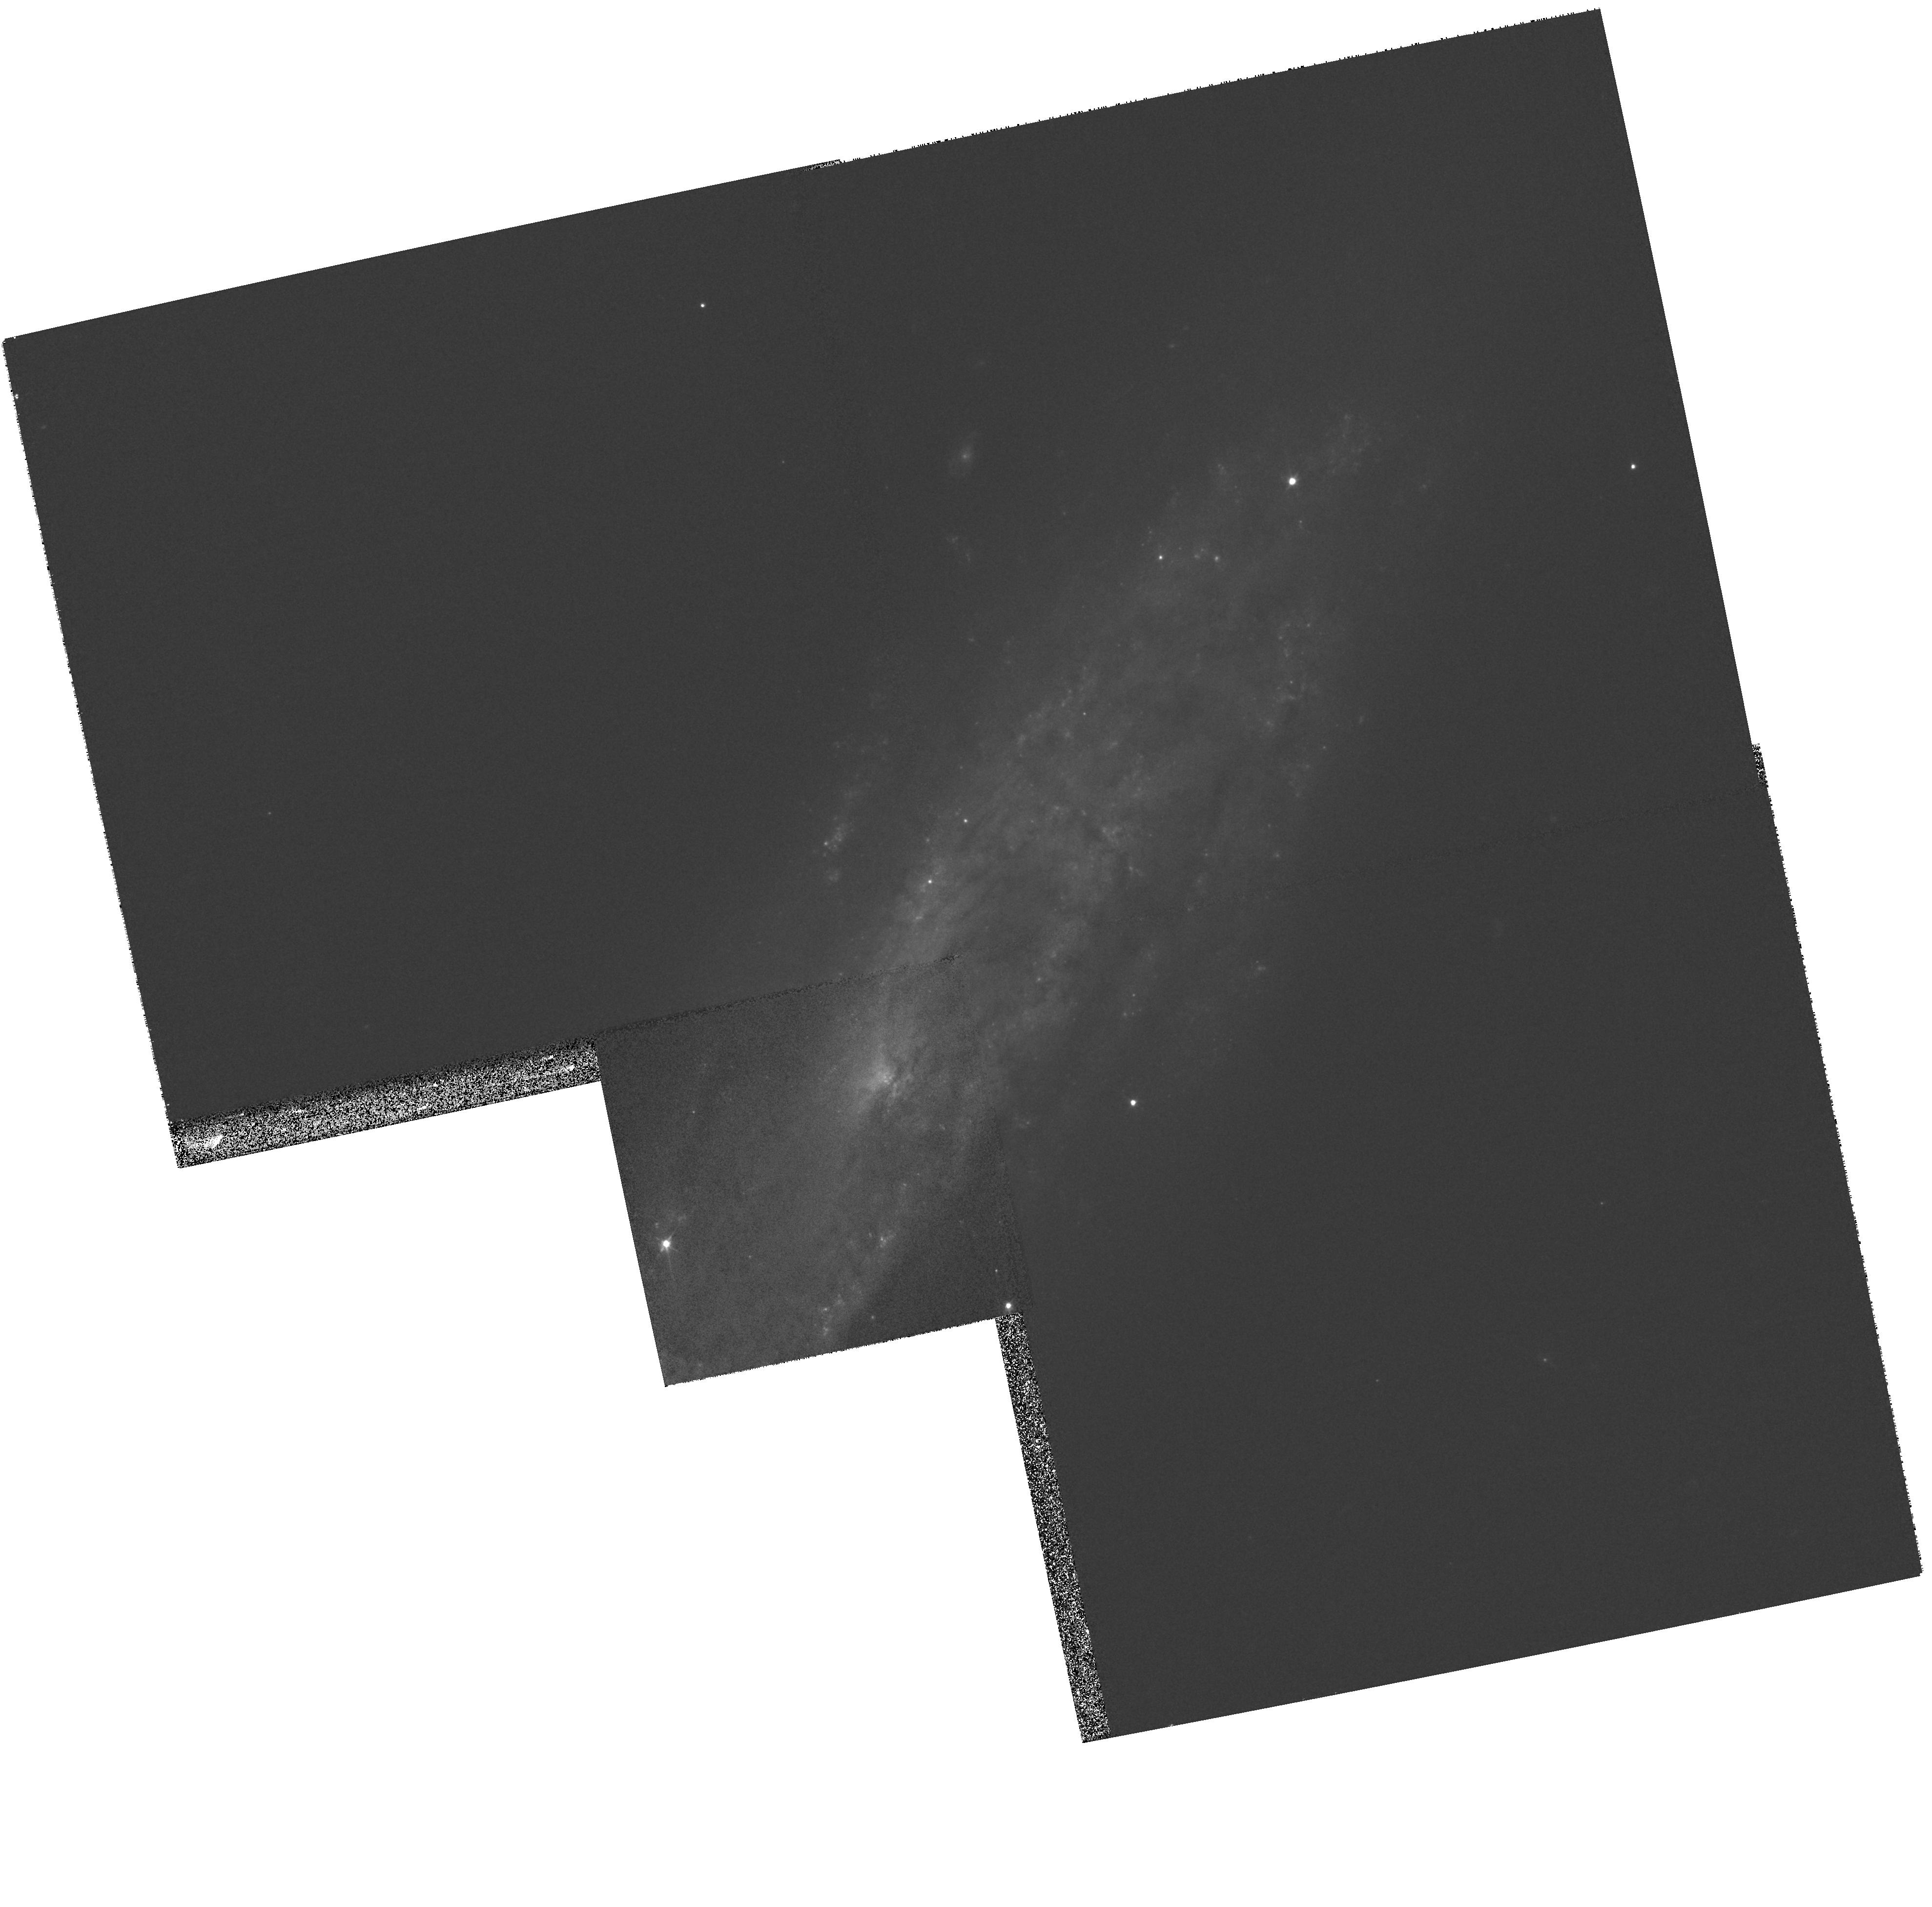
Target: SN2008D
Instrument: WFPC2/PC
Filter: F606W
Exposure: 5 min
Observation ID: hst_11161_11_wfpc2_pc_f606w_ua6e11

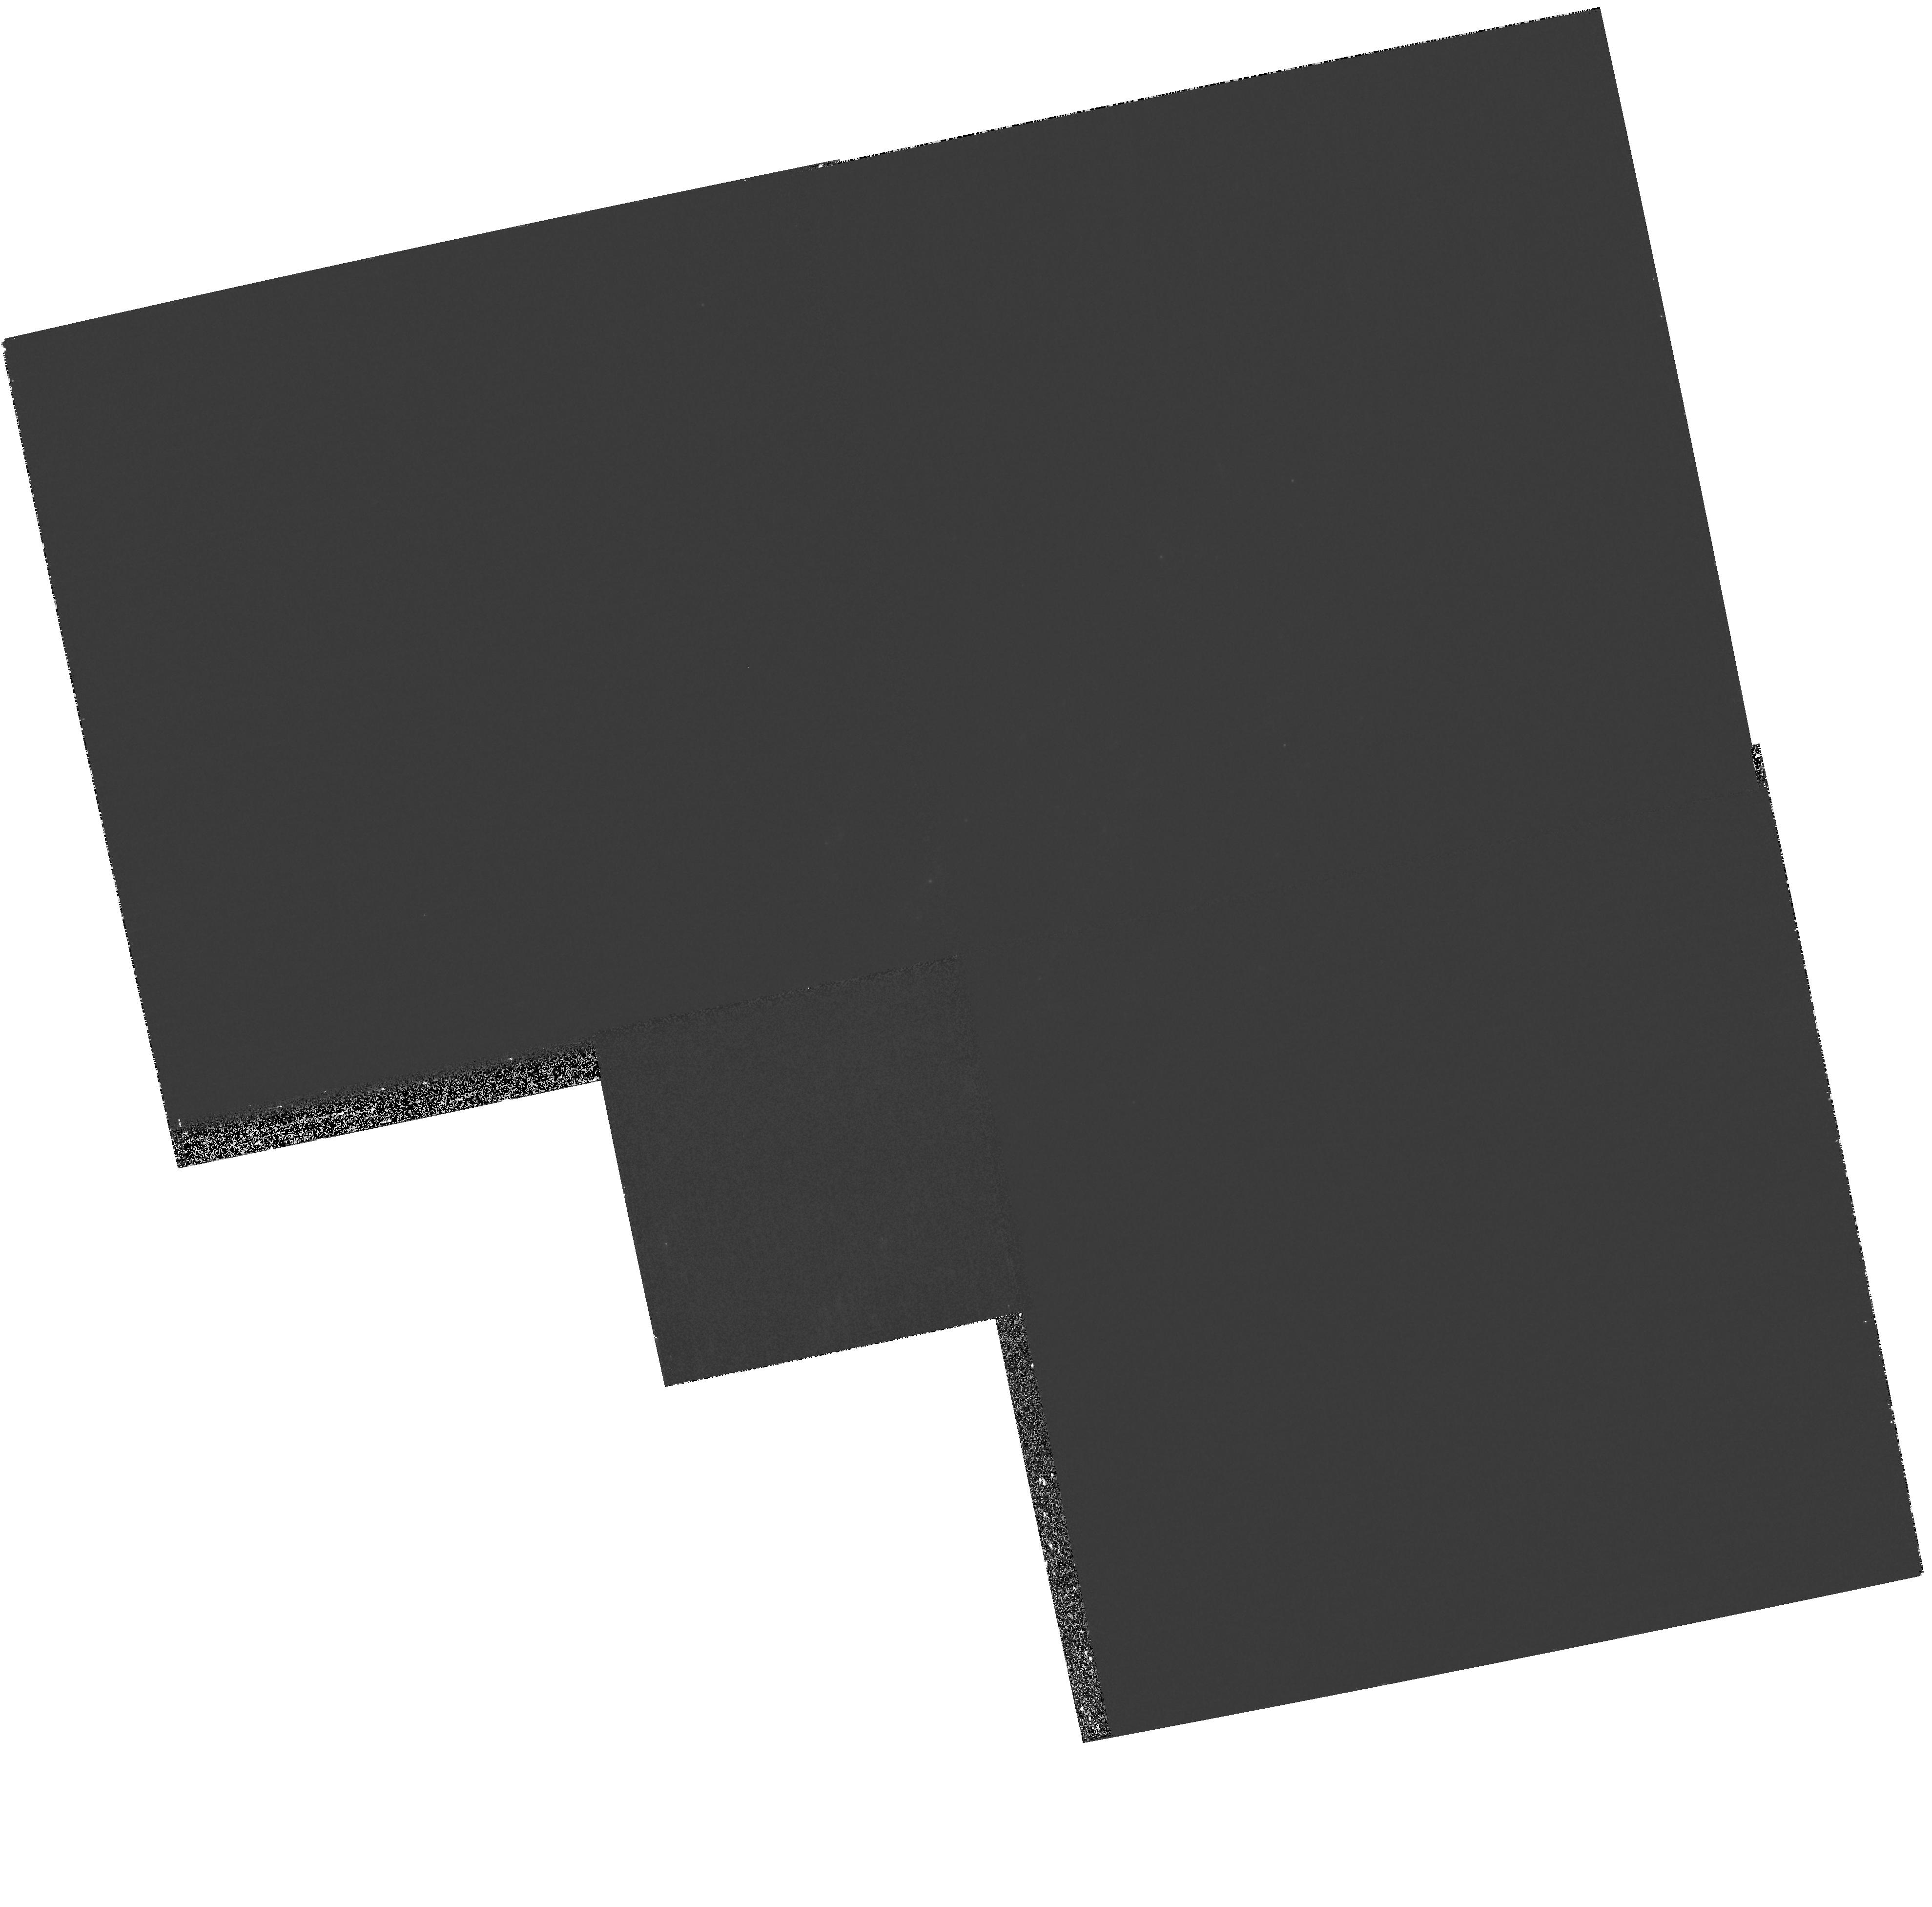
Target: SN2008D
Instrument: WFPC2/PC
Filter: F336W
Exposure: 14 min
Observation ID: hst_11161_11_wfpc2_pc_f336w_ua6e11

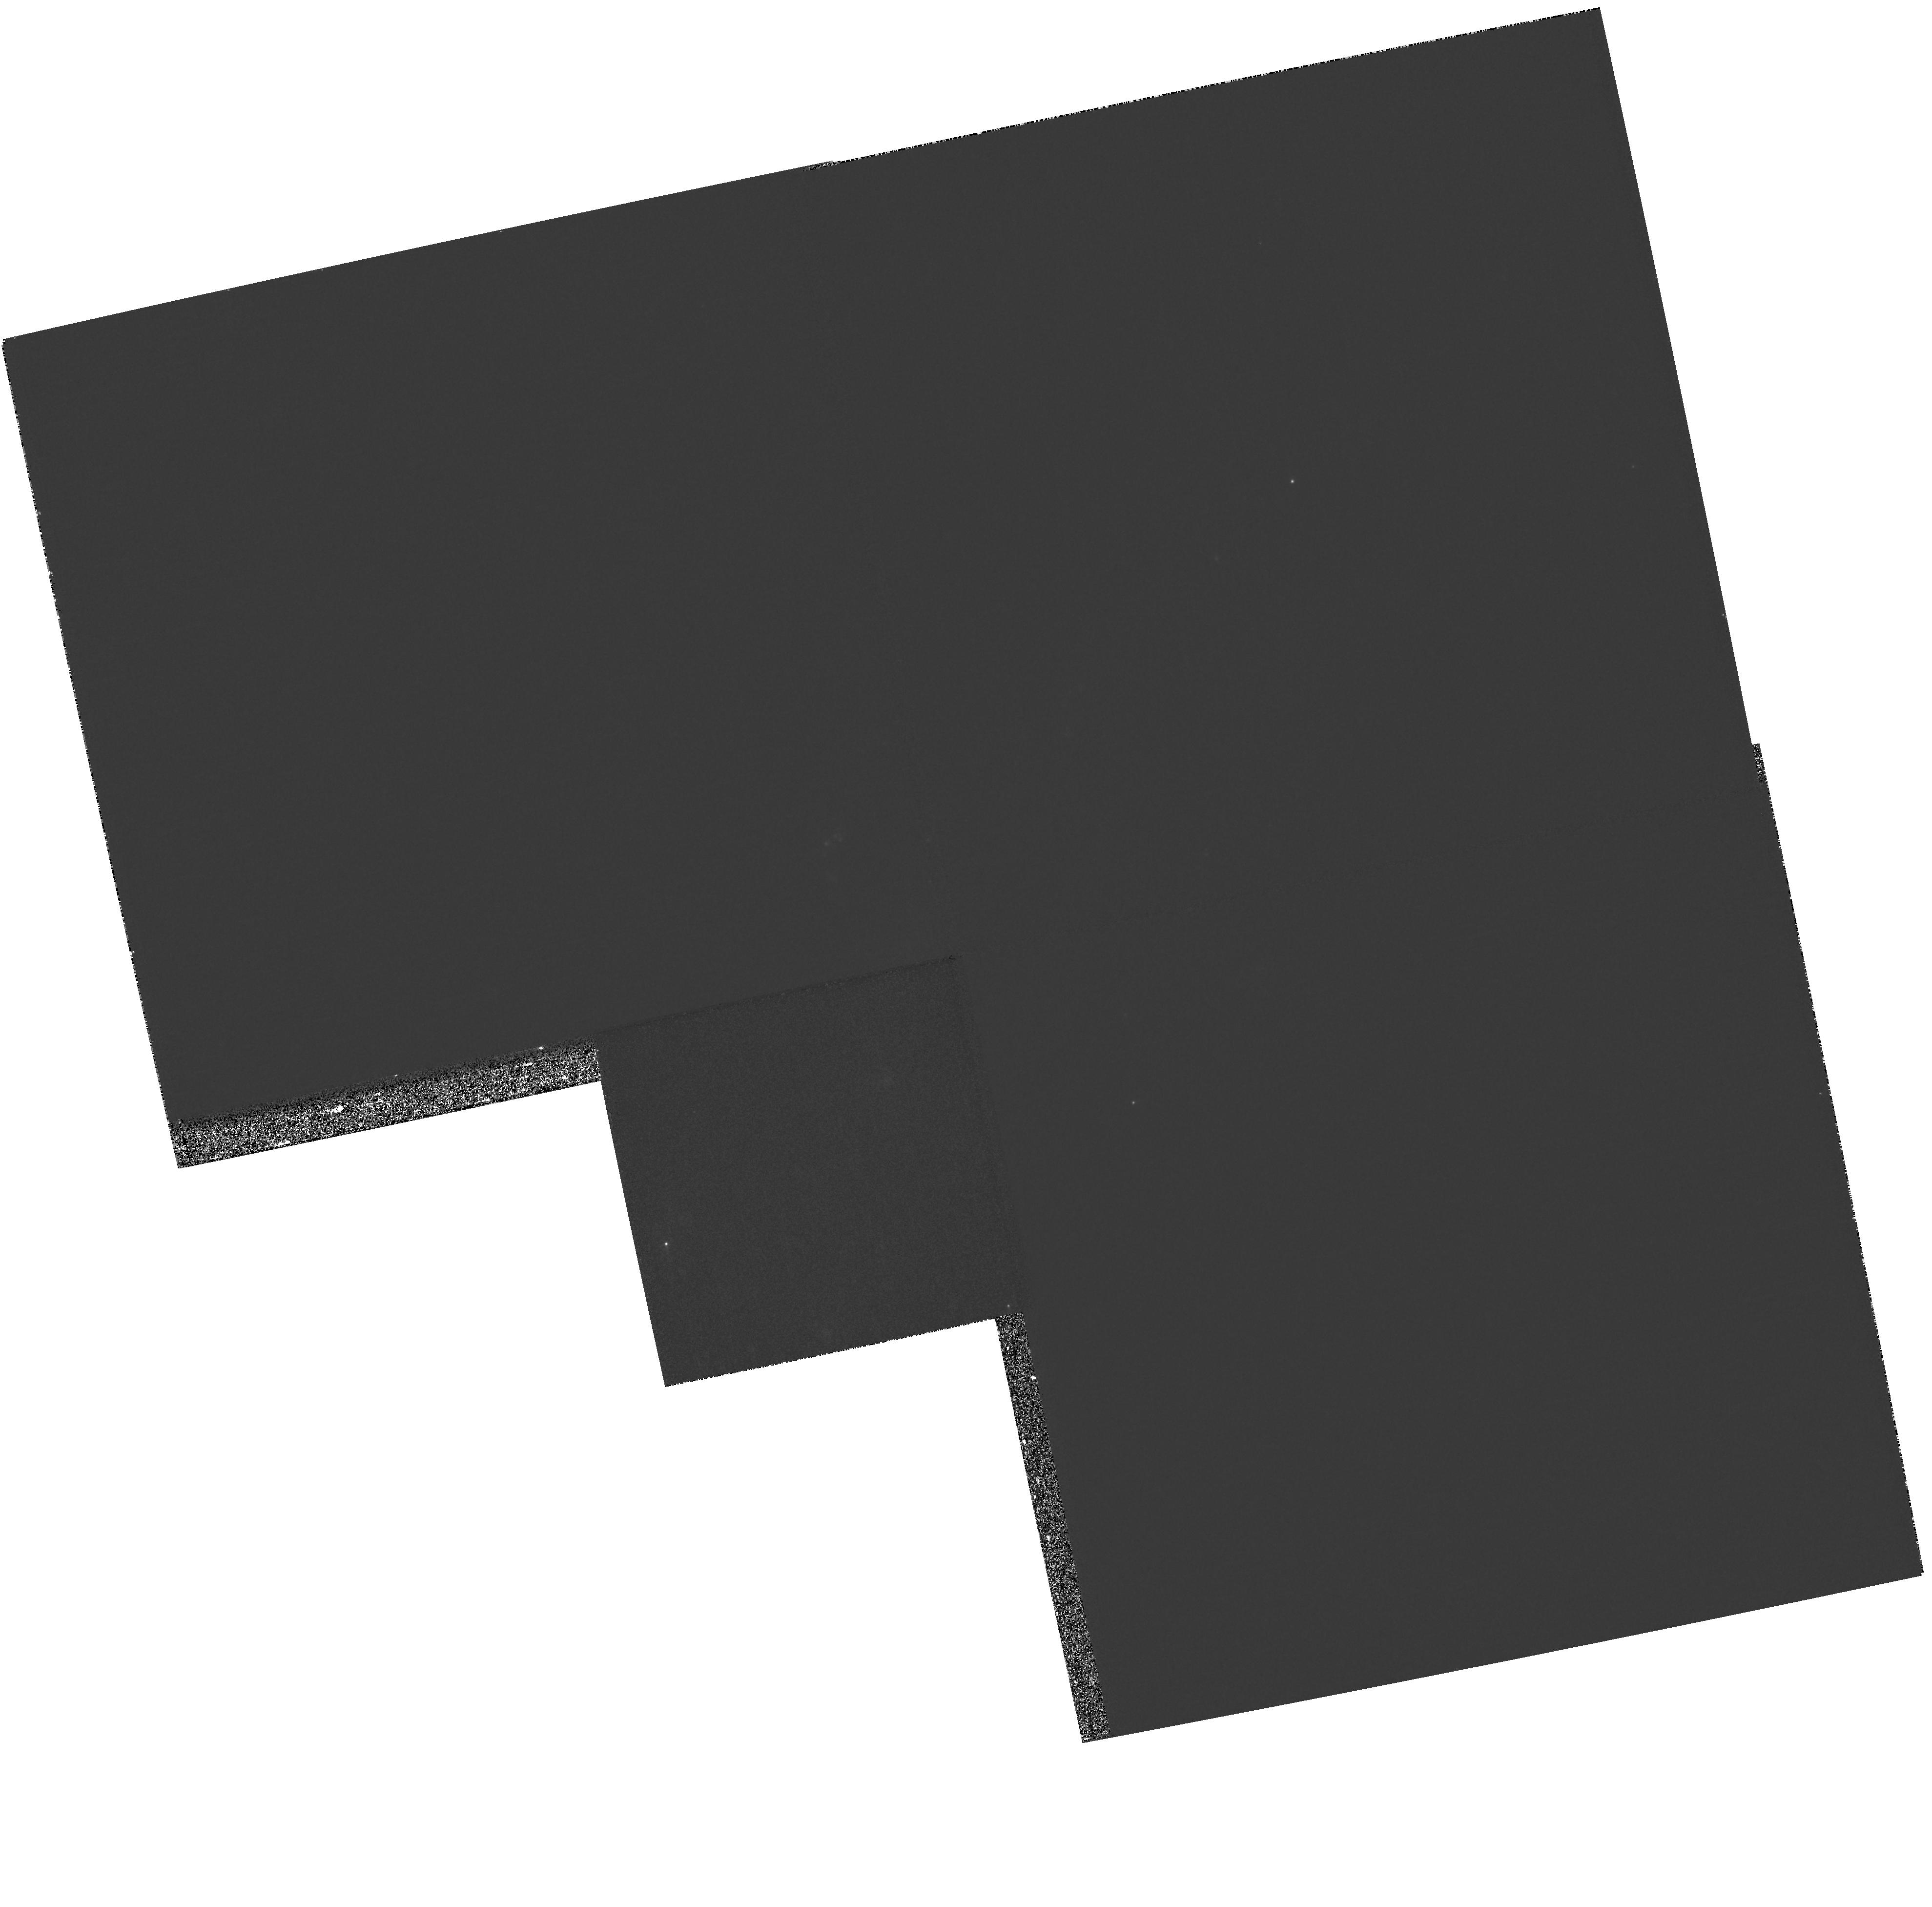
Target: SN2008D
Instrument: WFPC2/PC
Filter: F658N
Exposure: 11 min
Observation ID: hst_11161_11_wfpc2_pc_f658n_ua6e11

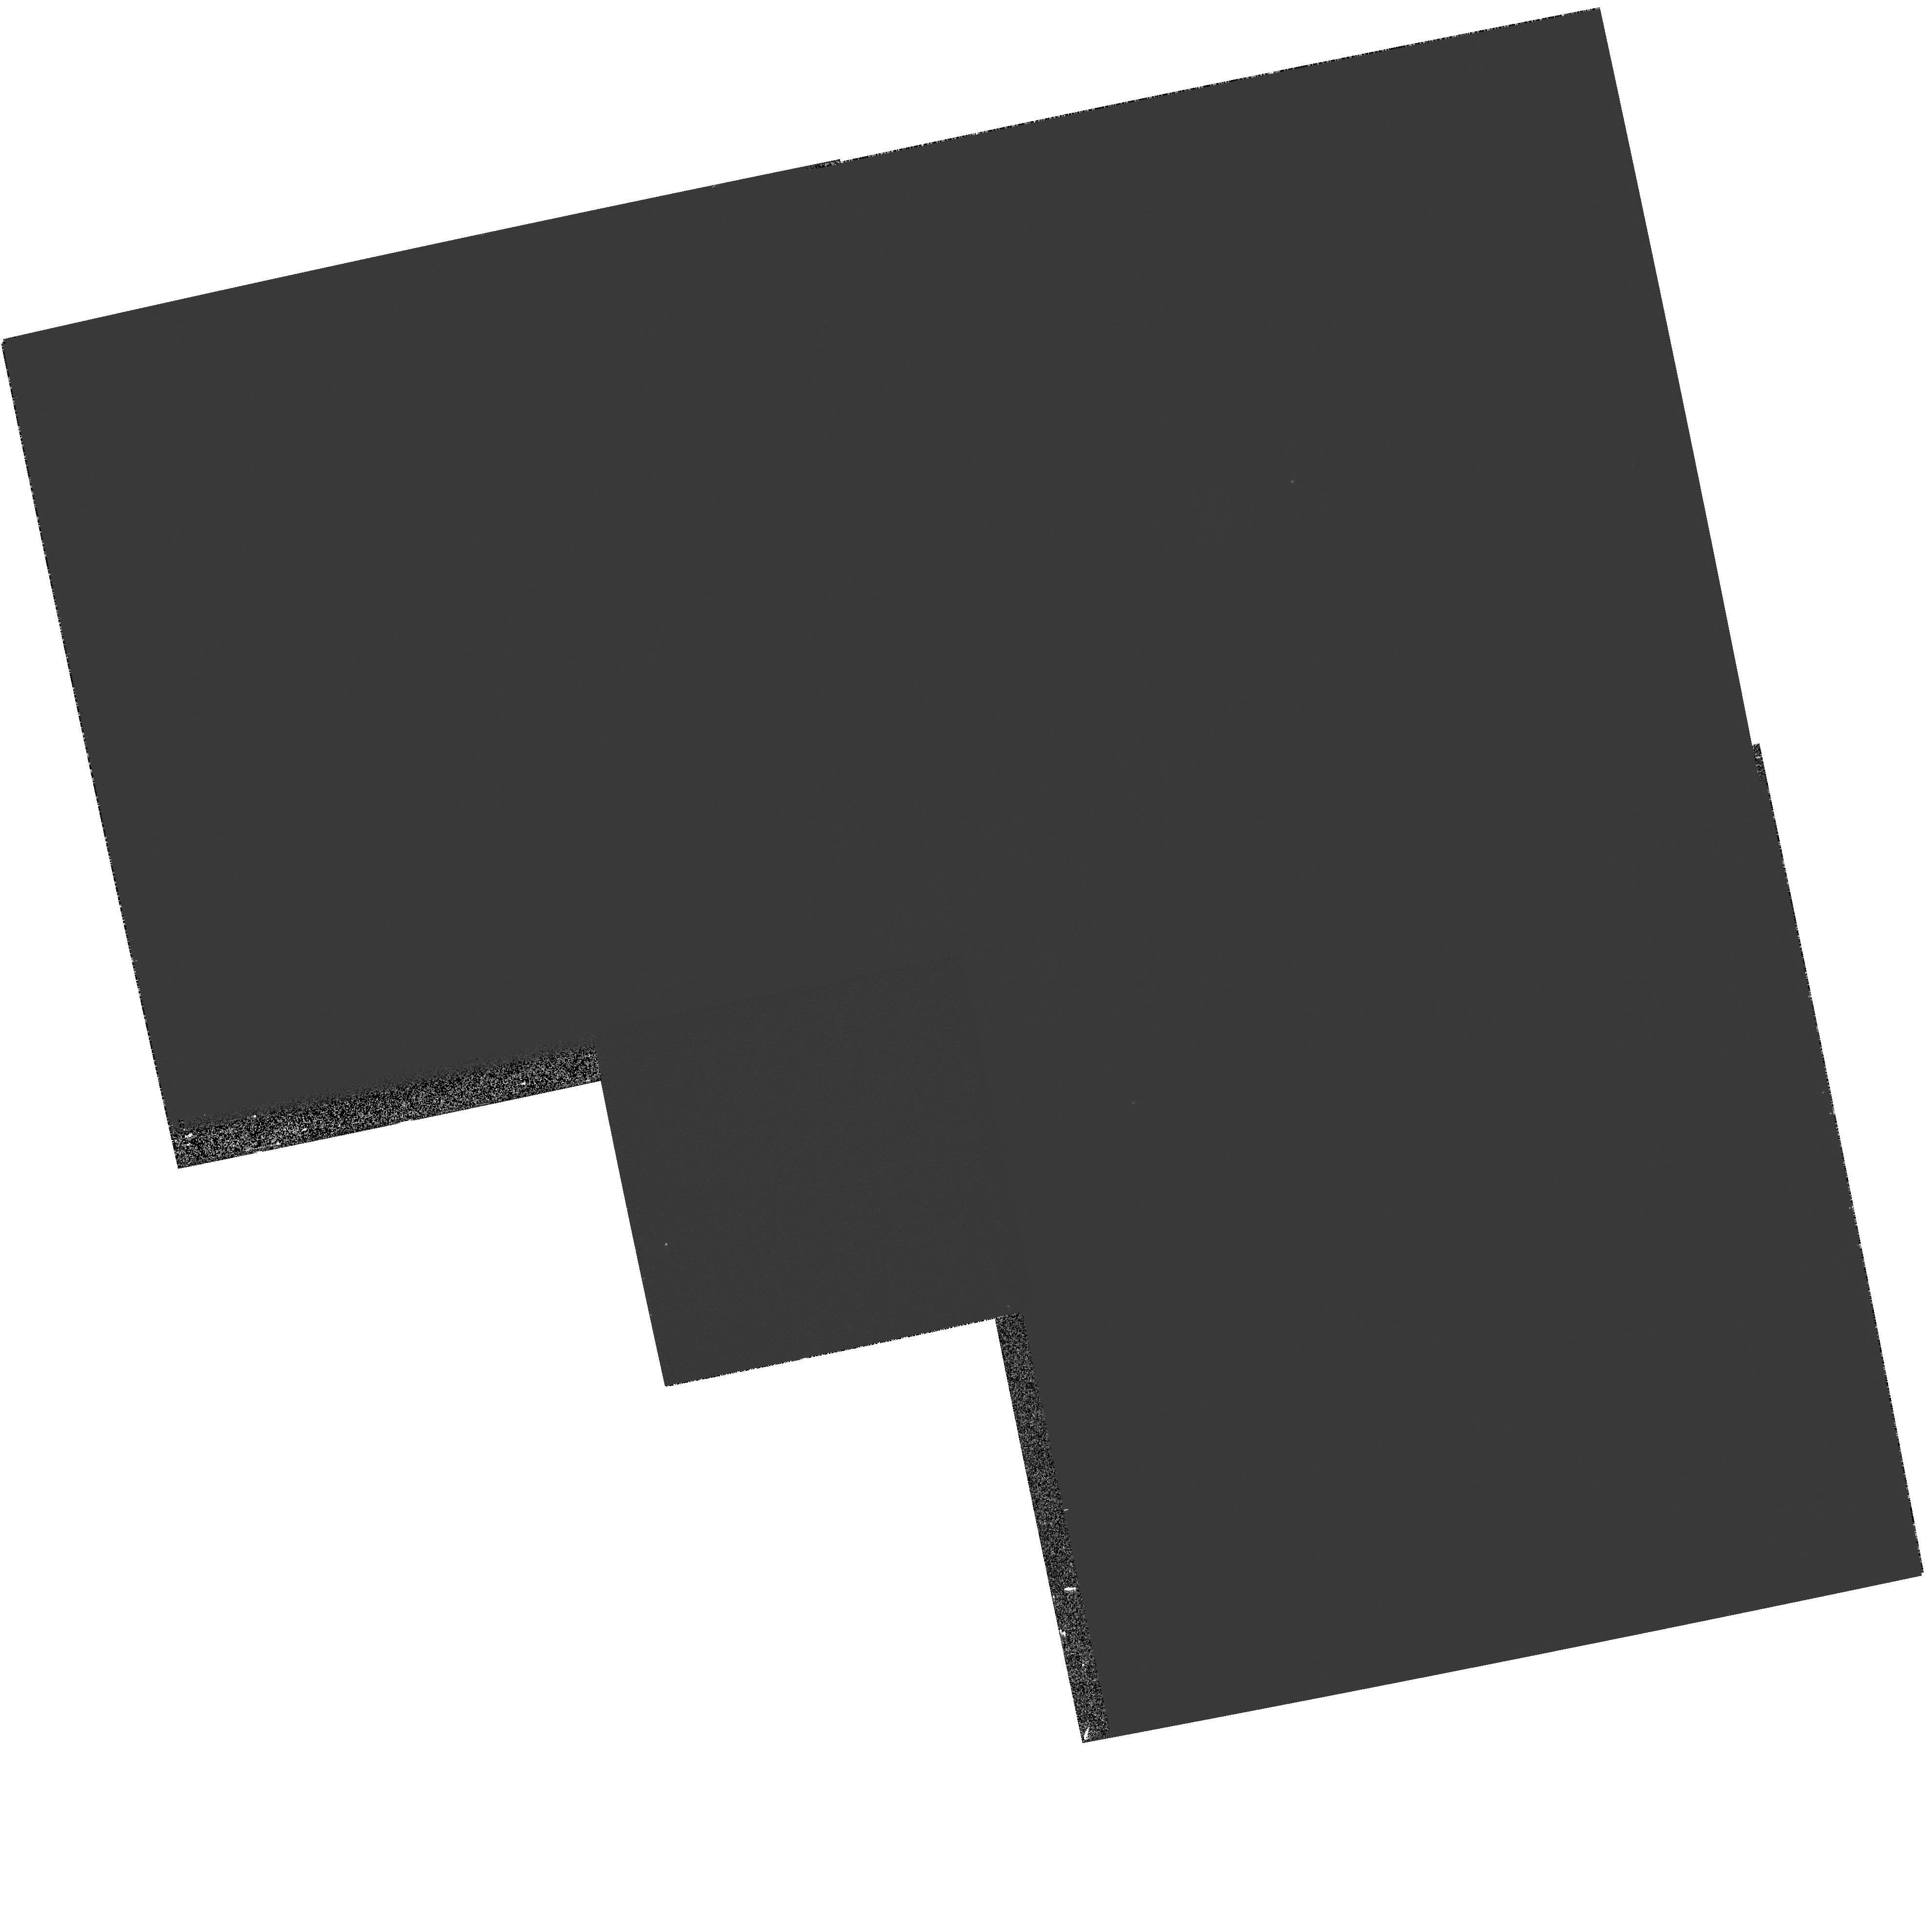
Target: SN2008D
Instrument: WFPC2/PC
Filter: F656N
Exposure: 11 min
Observation ID: hst_11161_11_wfpc2_pc_f656n_ua6e11

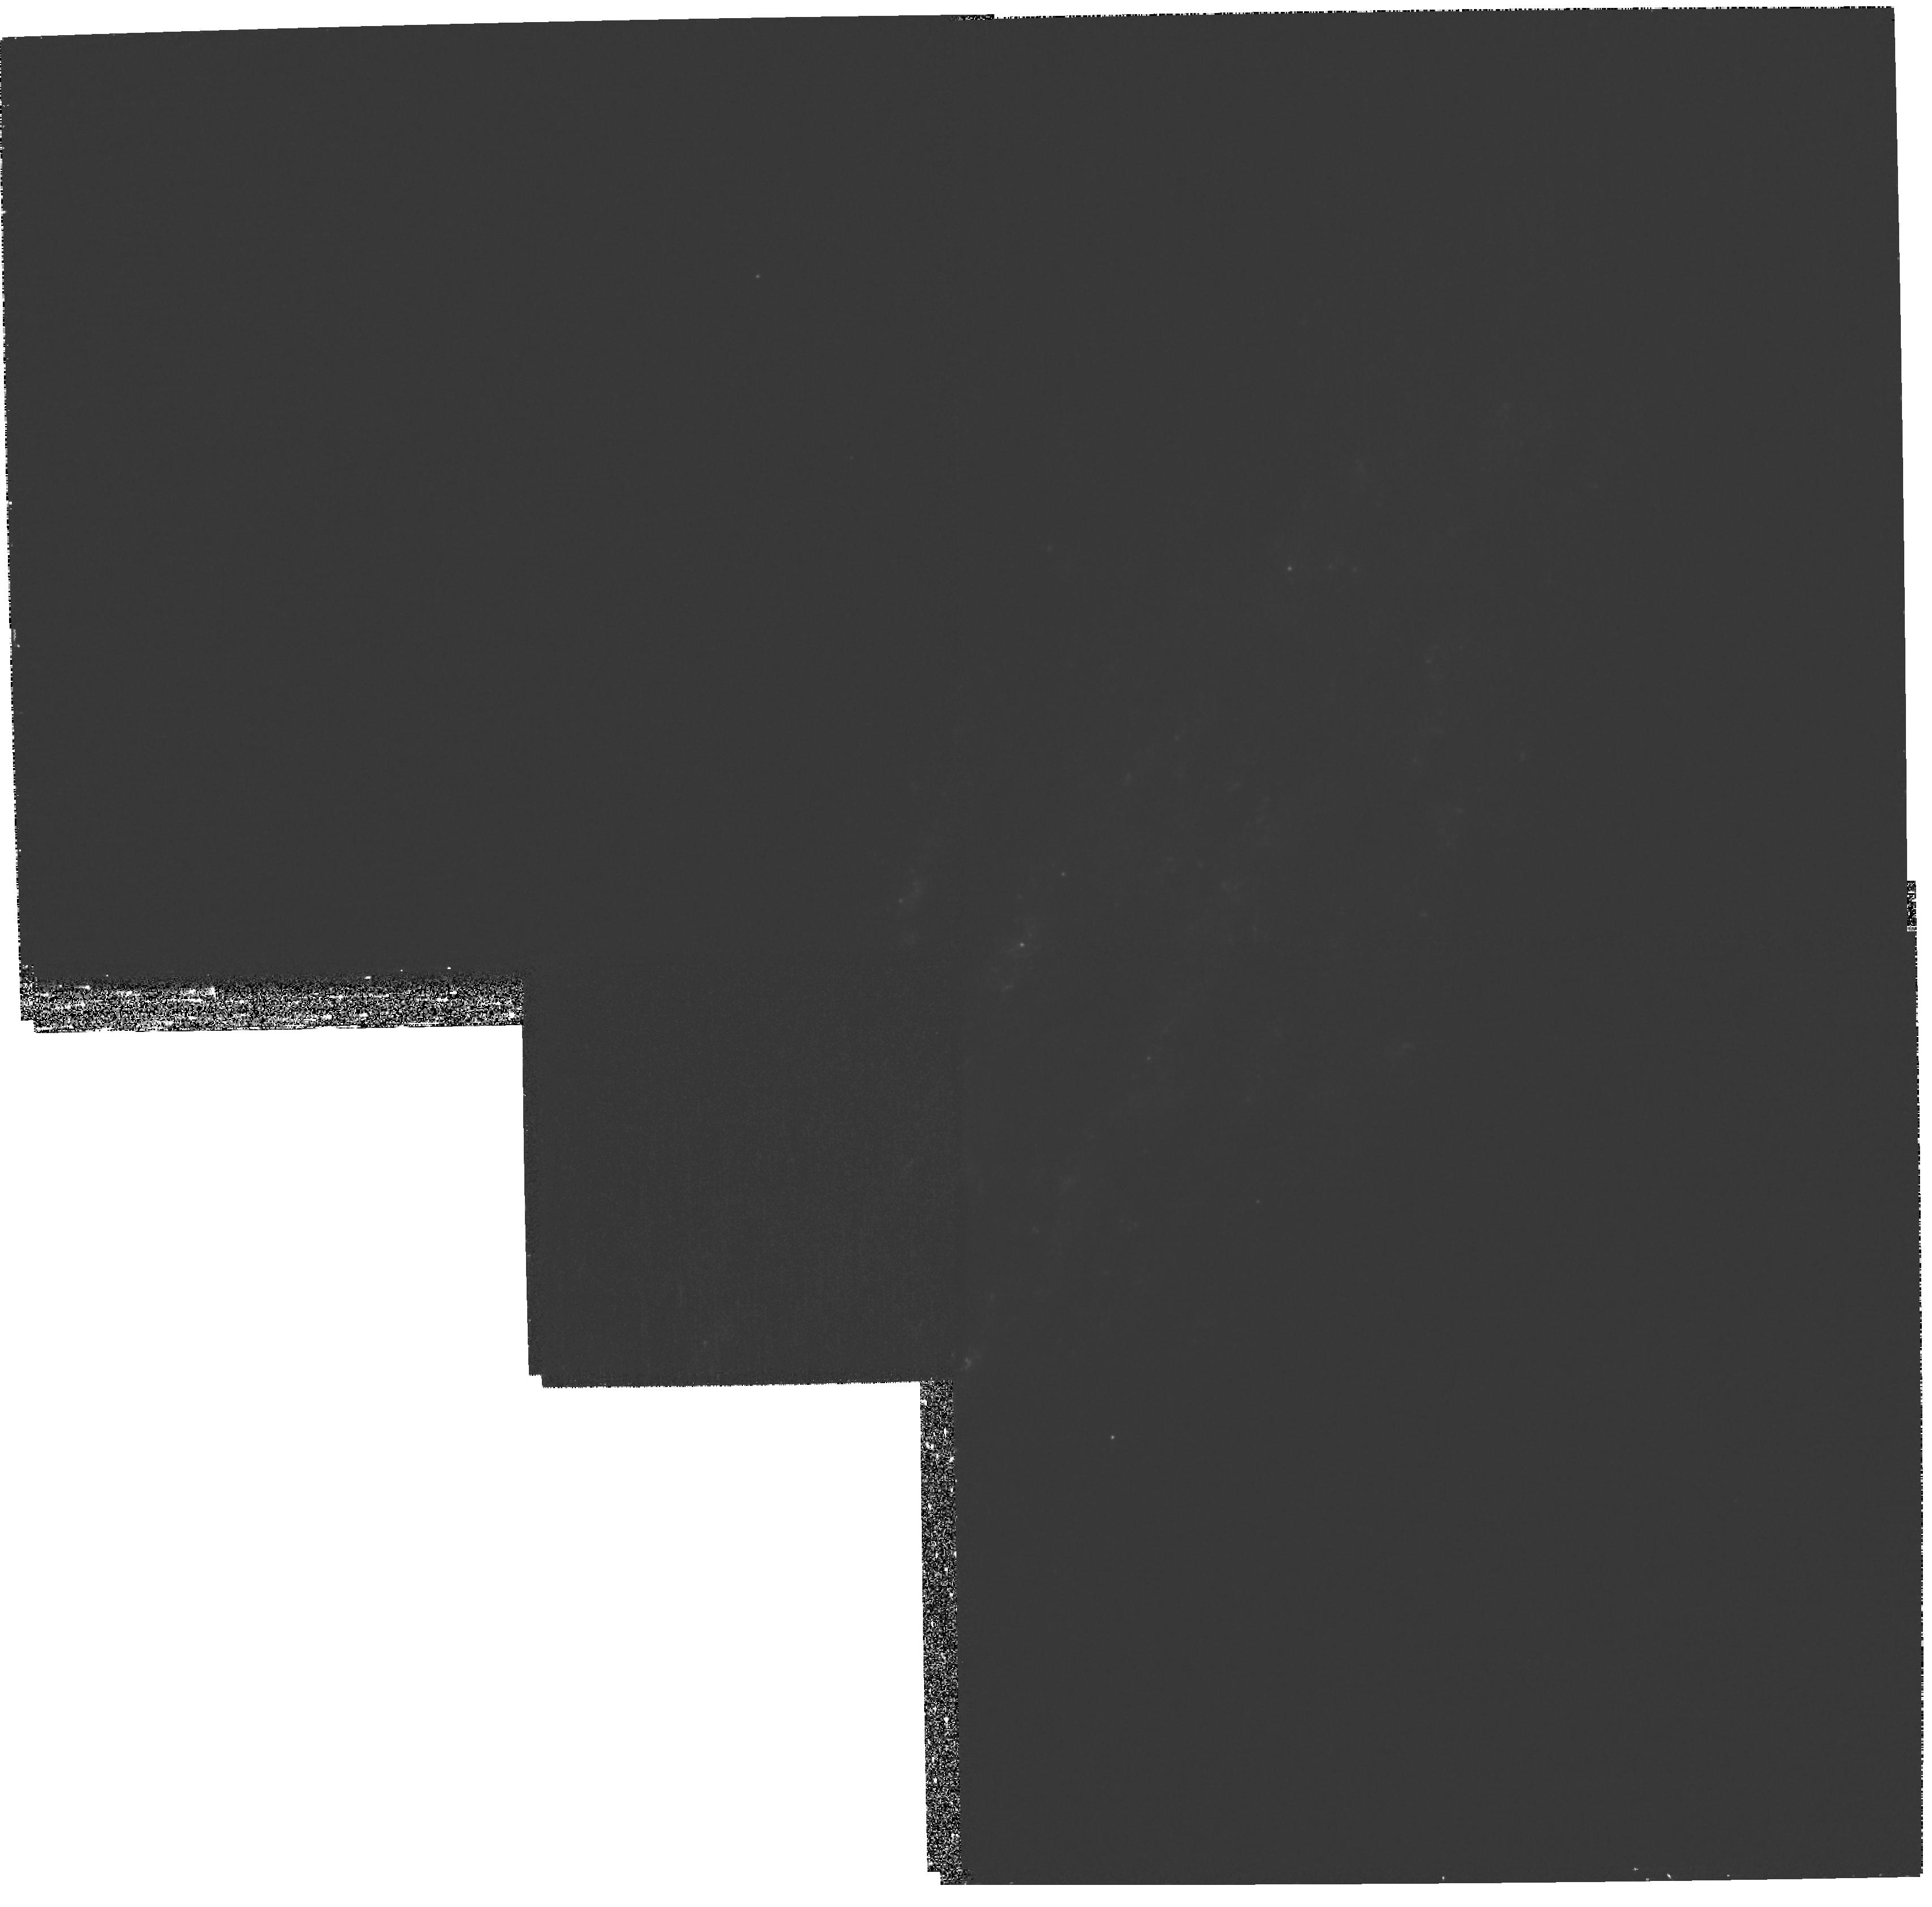
Target: SN2008D
Instrument: WFPC2/PC
Filter: F336W
Exposure: 1 h
Observation ID: hst_11161_15_wfpc2_pc_f336w_ua6e15

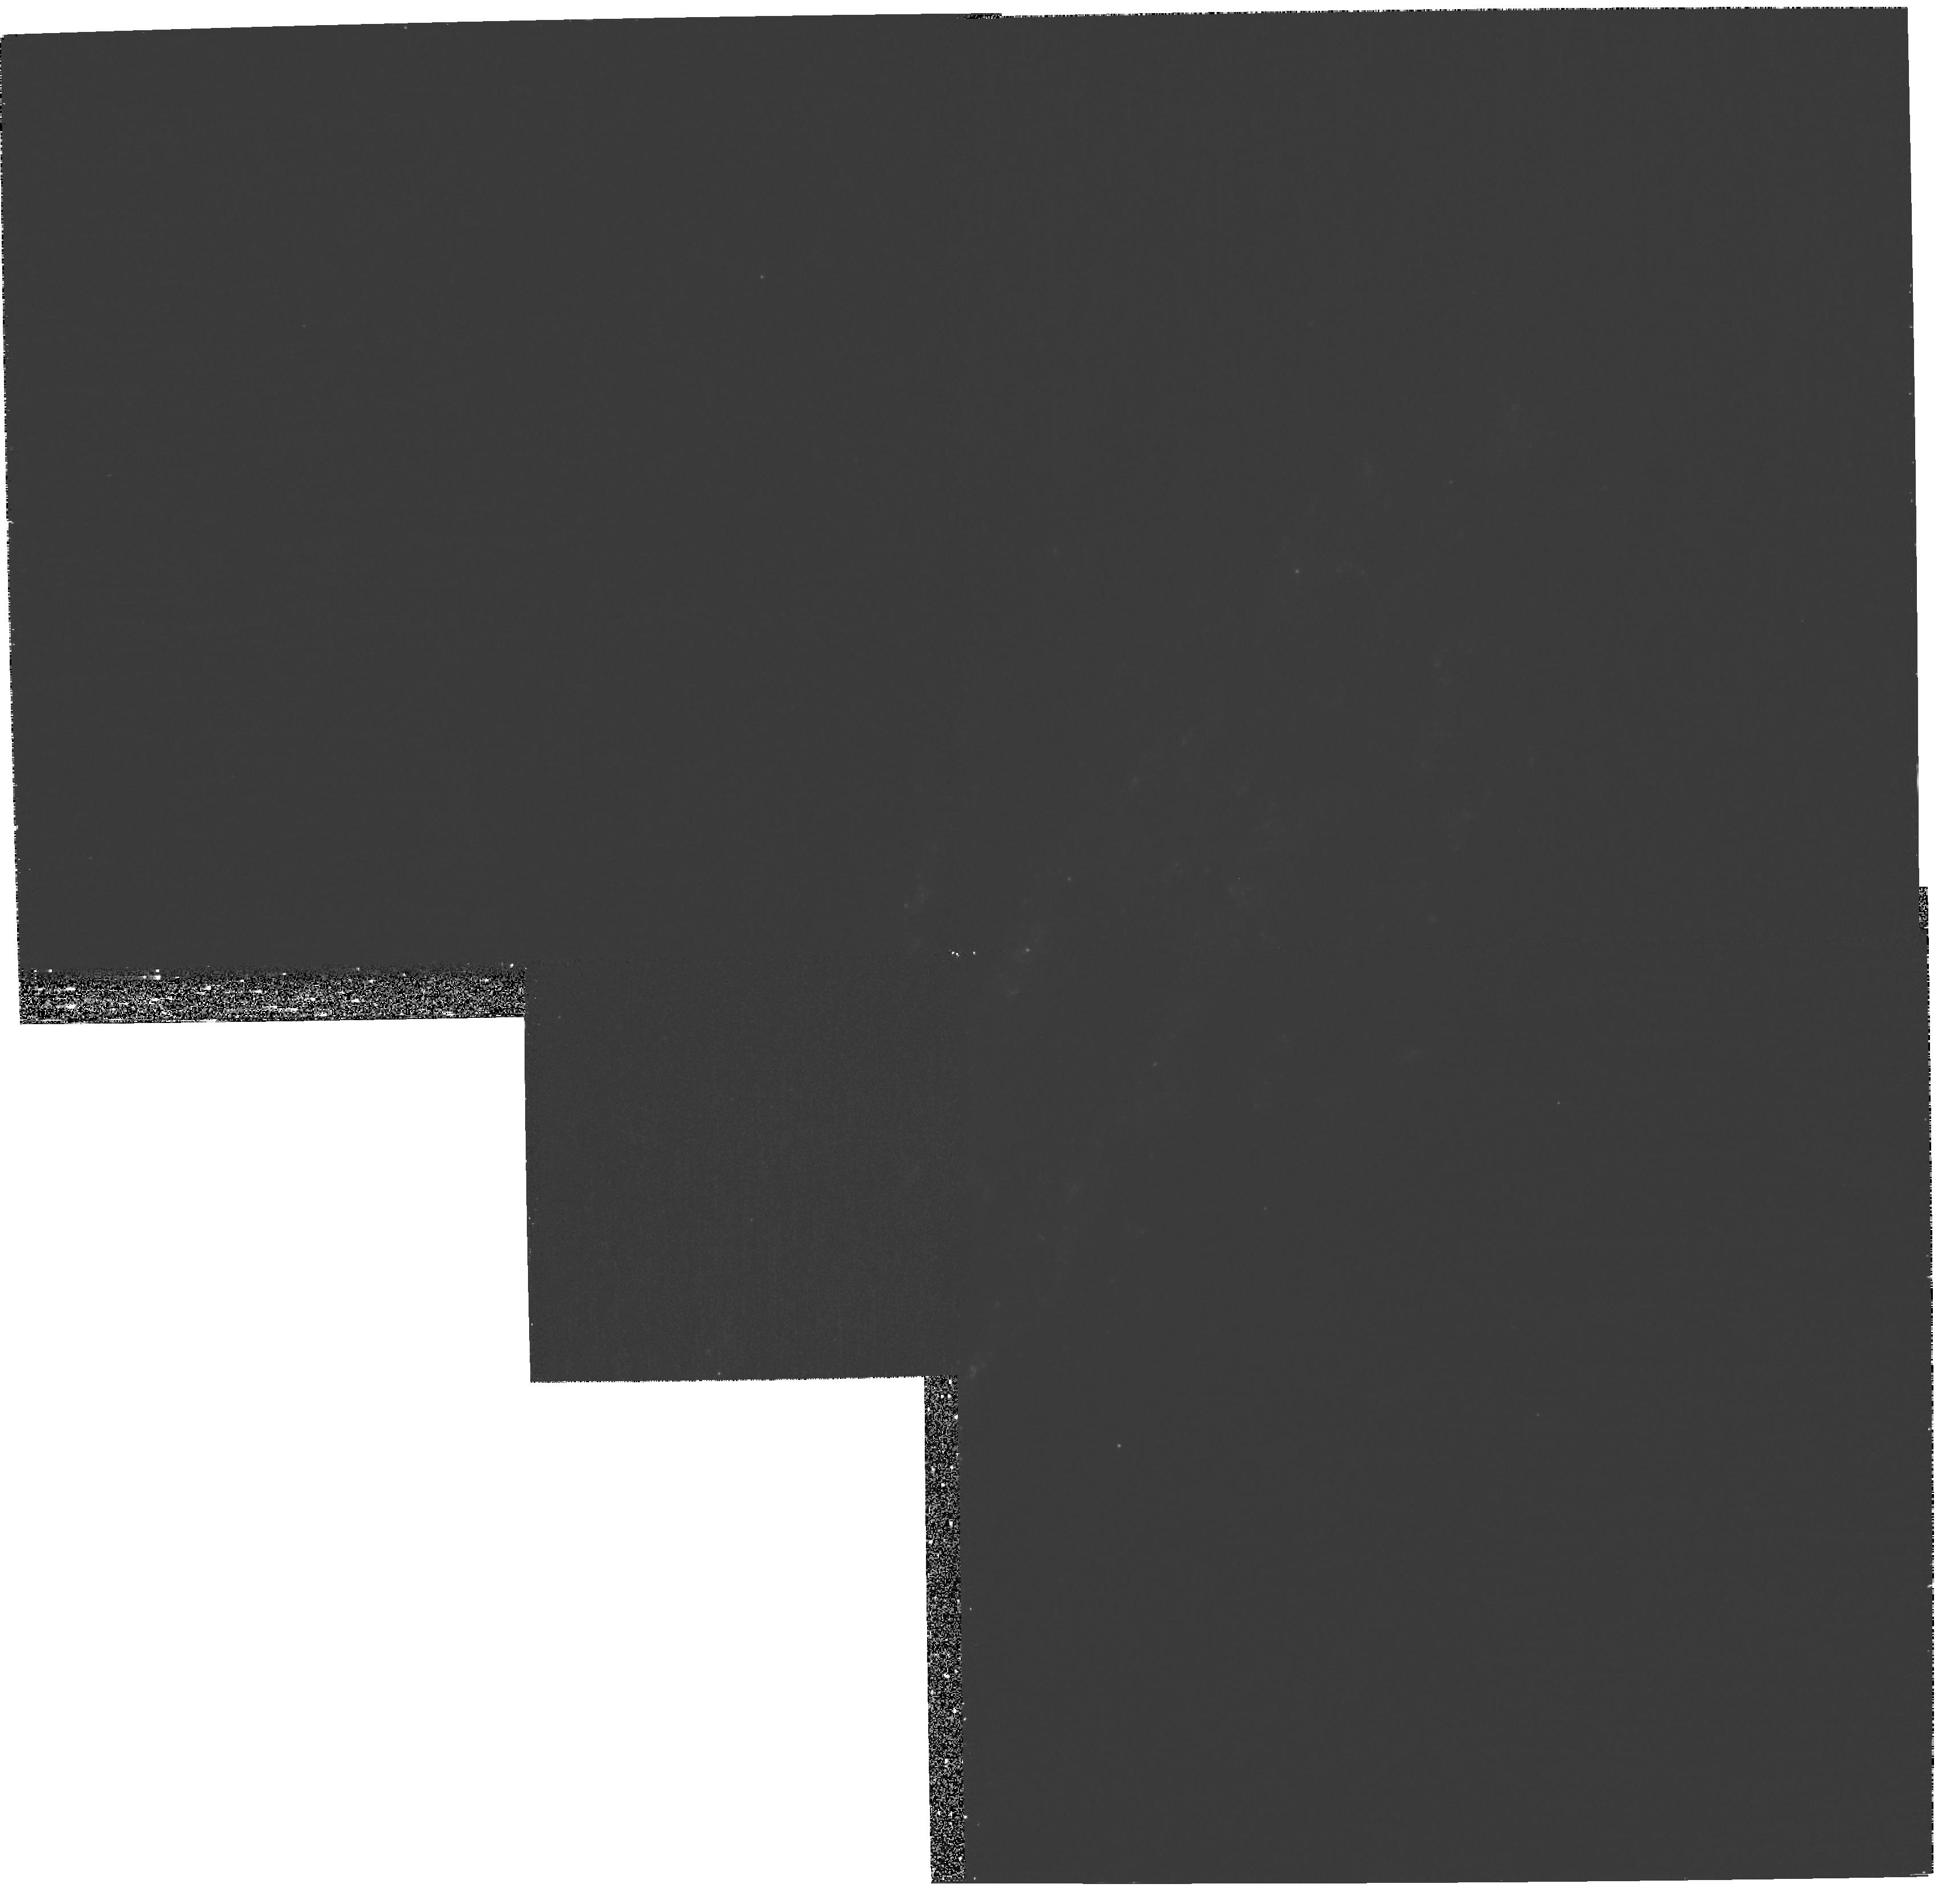
Target: SN2008D
Instrument: WFPC2/PC
Filter: F336W
Exposure: 40 min
Observation ID: hst_11161_12_wfpc2_pc_f336w_ua6e12

Revealing the Explosion Geometry of Nearby GRB-SNe (PI: Soderberg, Alicia M.)

The connection between gamma-ray bursts and Type Ibc supernovae is well-established in broad terms. However, our recent identification of an intermediate class of sub-energetic GRBs, and the overall overlap in Nickel production between GRB-SNe and ordinary SNe Ibc suggest that the properties leading to the production of a relativistic engine are yet to be uncovered. A fundamental difference between the two classes of explosions may be imprinted in the overall geometry of the explosion. The relativistic component of GRBs is known to be highly collimated, but it is unclear if the SN blast is spherical or mildly collimated as well. Here we propose HST observations of the late (>30 days) decay tails of two GRB-SNe as an independent measure of the Nickel mass synthesized in the explosion. A comparison to the Nickel mass inferred from the peak brightness of the SNe will provide a direct measure of the explosion asymmetry, since at late time the explosion is essentially spherical. These observations will form the core of a multi-wavelength (optical, X-ray, radio) effort to fully characterize all aspects of the explosions, from the energy and geometry of the relativistic material (VLA, Chandra) to the early SN evolution (Keck, Magellan). The proposed observations require two slow-response (>30 days) TOOs, ideally suited to the 2-gyro operations of HST.